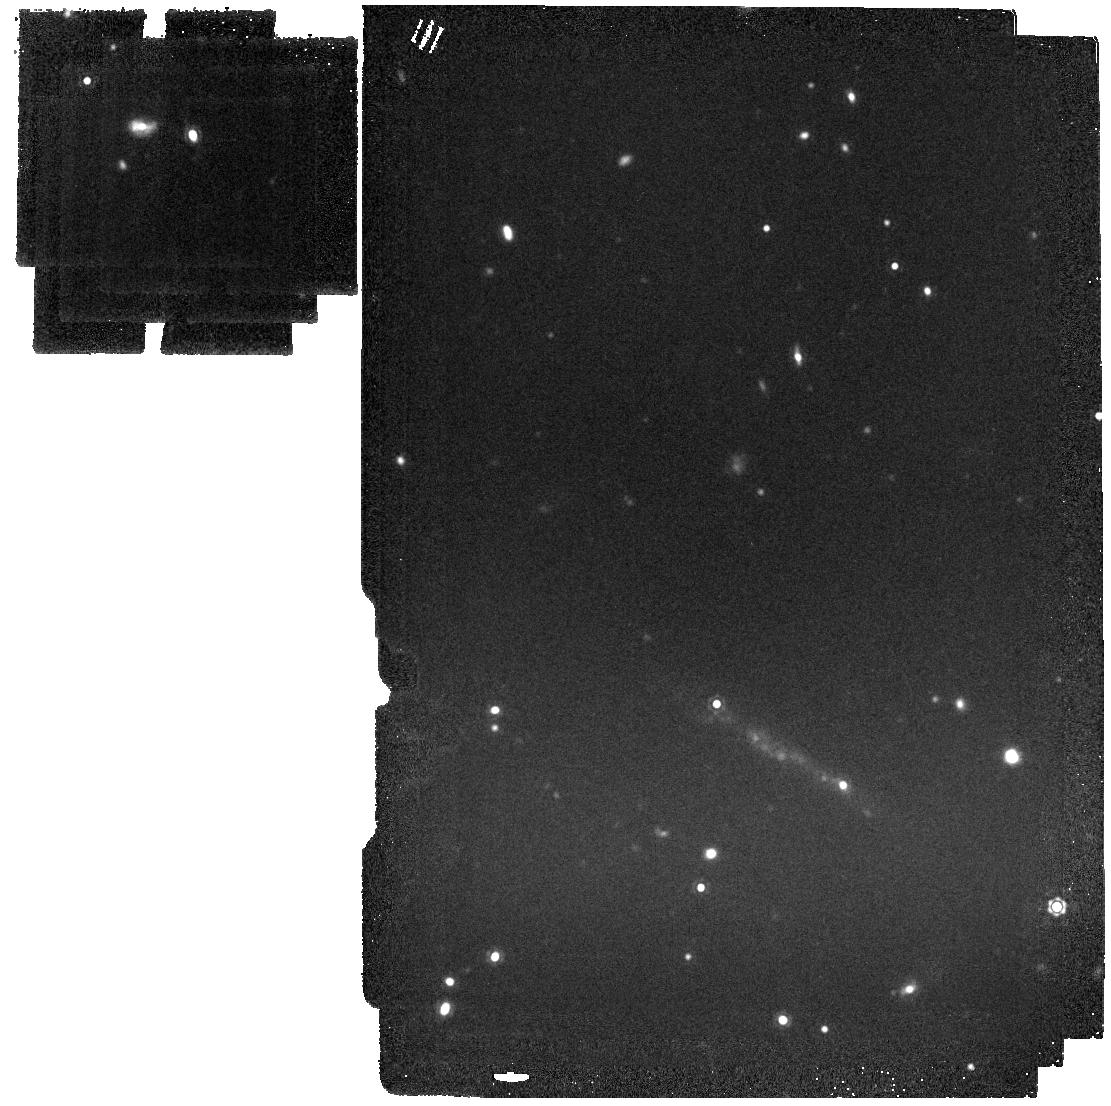
Target: SN2023xgo
Instrument: MIRI
Filter: F1500W
Exposure: 7 min
Observation ID: jw06838-o004_t001_miri_f1500w

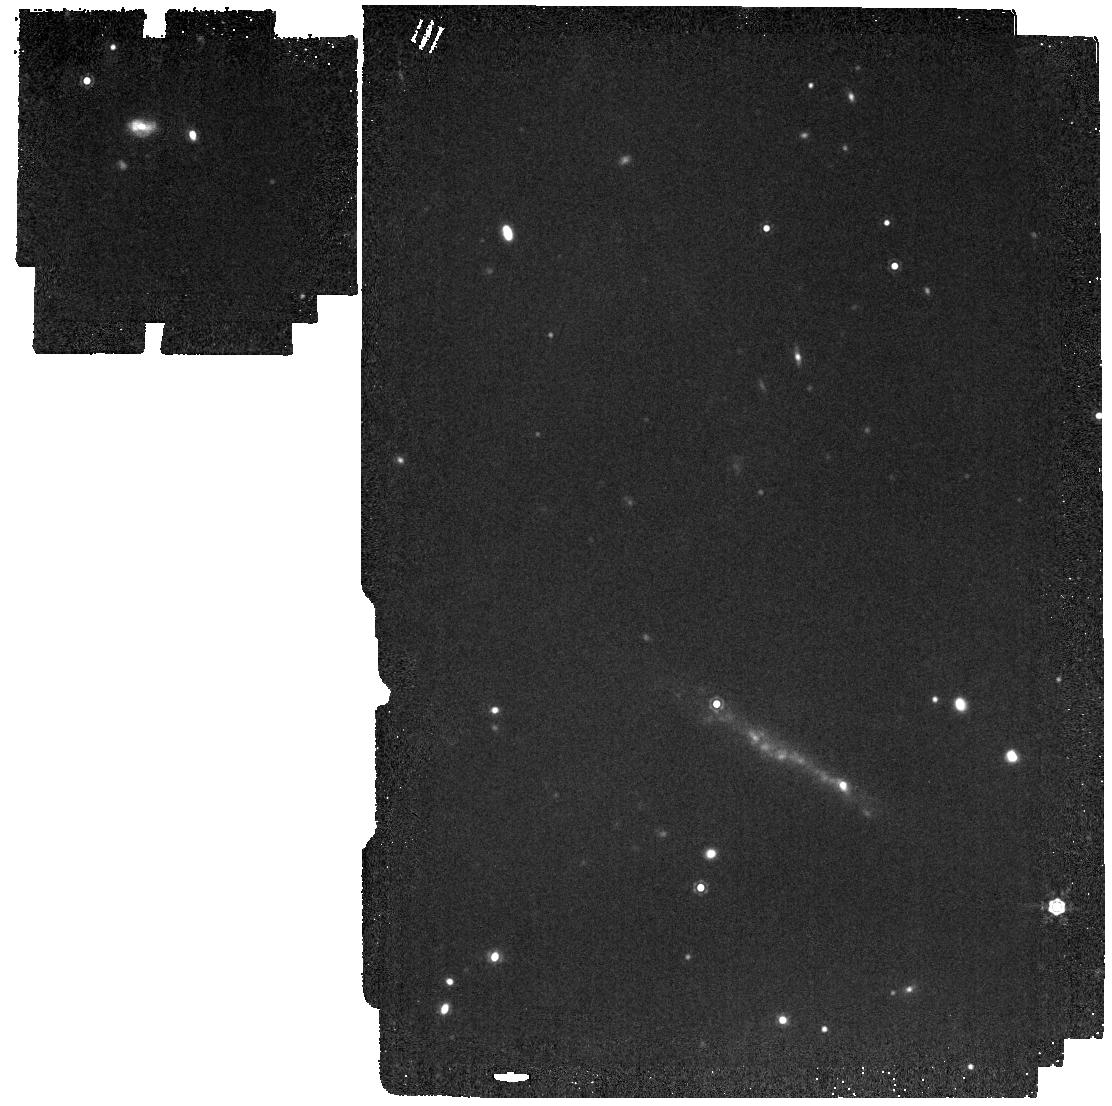
Target: SN2023xgo
Instrument: MIRI
Filter: F1280W
Exposure: 6 min
Observation ID: jw06838-o004_t001_miri_f1280w

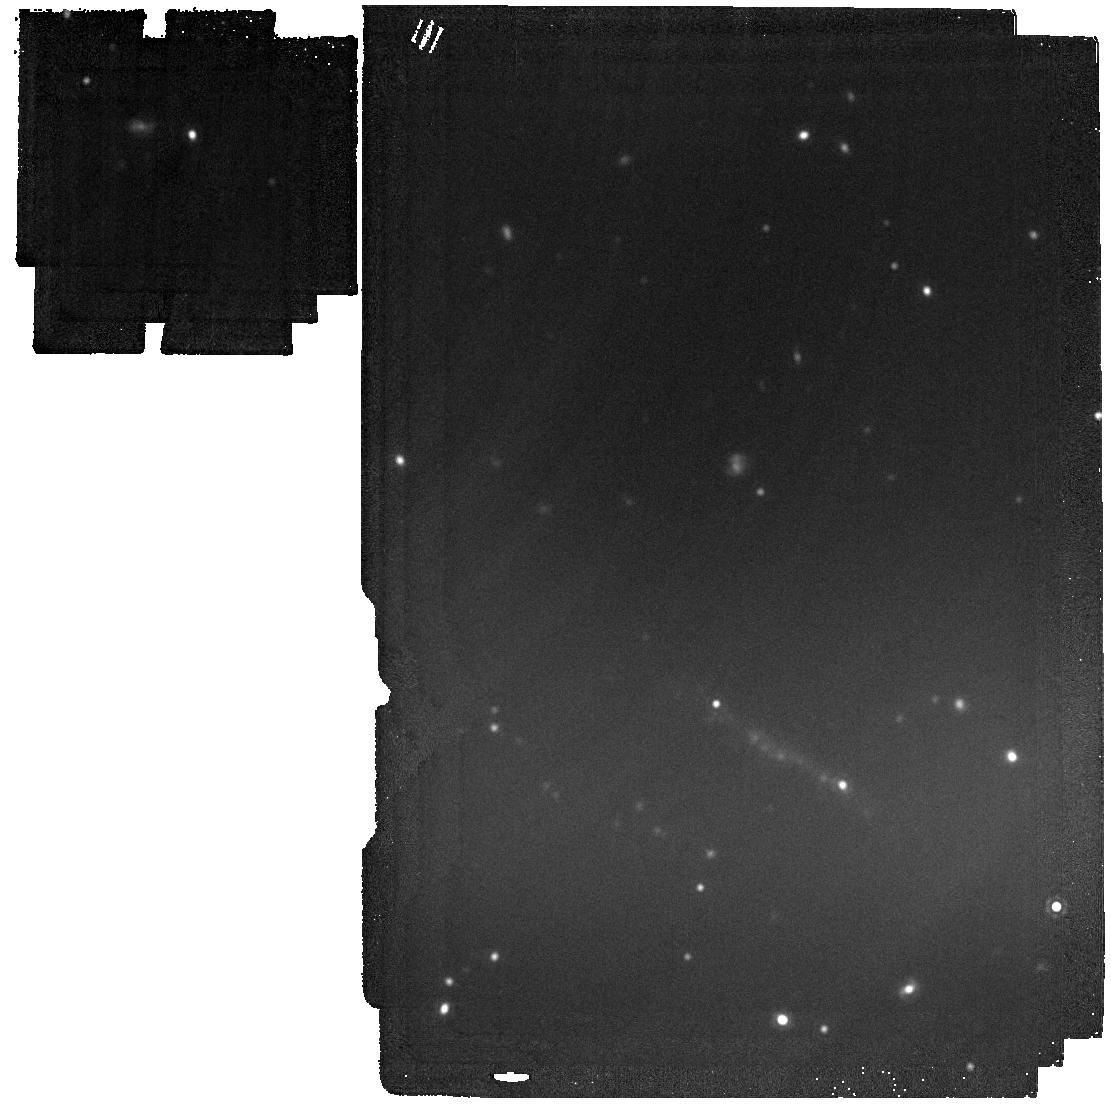
Target: SN2023xgo
Instrument: MIRI
Filter: F1800W
Exposure: 15 min
Observation ID: jw06838-o004_t001_miri_f1800w

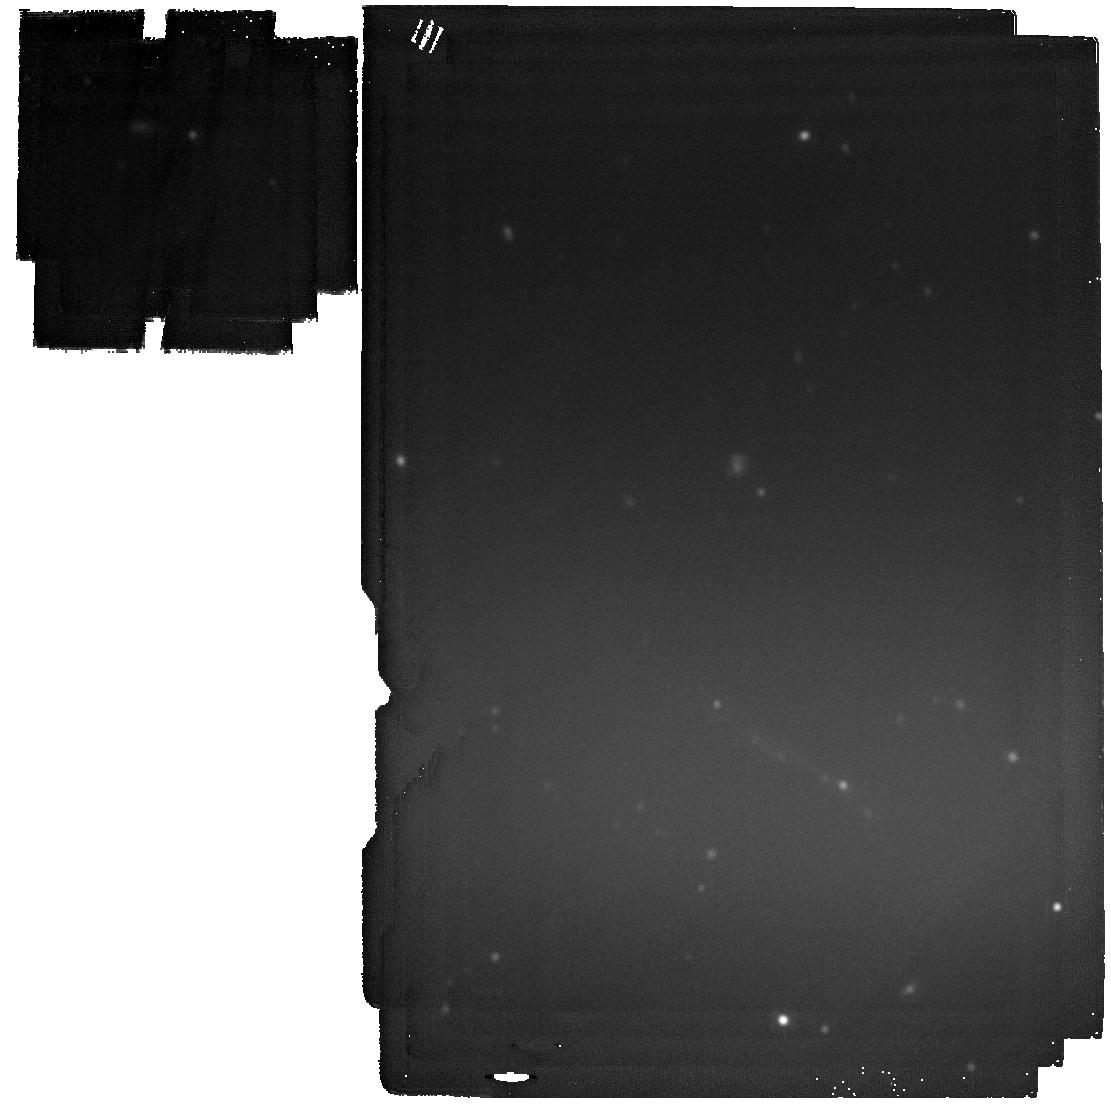
Target: SN2023xgo
Instrument: MIRI
Filter: F2100W
Exposure: 44 min
Observation ID: jw06838-o004_t001_miri_f2100w

Boom and Dust: Near- and Mid-IR Observations of the Nearest Type Icn Supernova Dust Factory (PI: Davis, Kyle)

We propose to obtain NIRSpec, MIRI LRS and MIRI imaging observations of the nearest (D~60 Mpc) Type Icn Supernova (SN Icn) 2023xgo yet discovered. SNe Icn are an exceedingly rare and only recently discovered class of extremely stripped SNe hallmarked by interaction between the SN shock and dense, C/O-rich, H/He-poor circumstellar medium (CSM). Hydrogen/helium-interacting SNe (IIn/Ibn) observed by Spitzer and JWST have significantly more dust than non-interacting SNe. SNe Icn, with their dense and comparatively dense C/O-rich CSM should be the ideal sites for SN dust. NIR observations of SN 2023xgo at 72 days after explosion show strong dust emission, requiring either extremely rapid dust formation or large amounts of pre-existing dust in the CSM. Here we request 7.5 total hours to obtain NIR-MIR observations of SN 2023xgo around 400 days past explosion. Observations as soon as possible, and particularly at this phase are critical to anchor dust grain growth models, and to compare to MIR observations of SNe Ibn - which only exist at this phase. These observations will robustly characterize the mass, composition, and origin of the dust in SN 2023xgo. These data will provide insights into the yet unknown SN Icn progenitors. Additionally, this test of dust production and growth in the ideal cosmic dust factory will constrain dust growth models, which, in turn, will determine if SNe alone can balance the early universe dust budget.